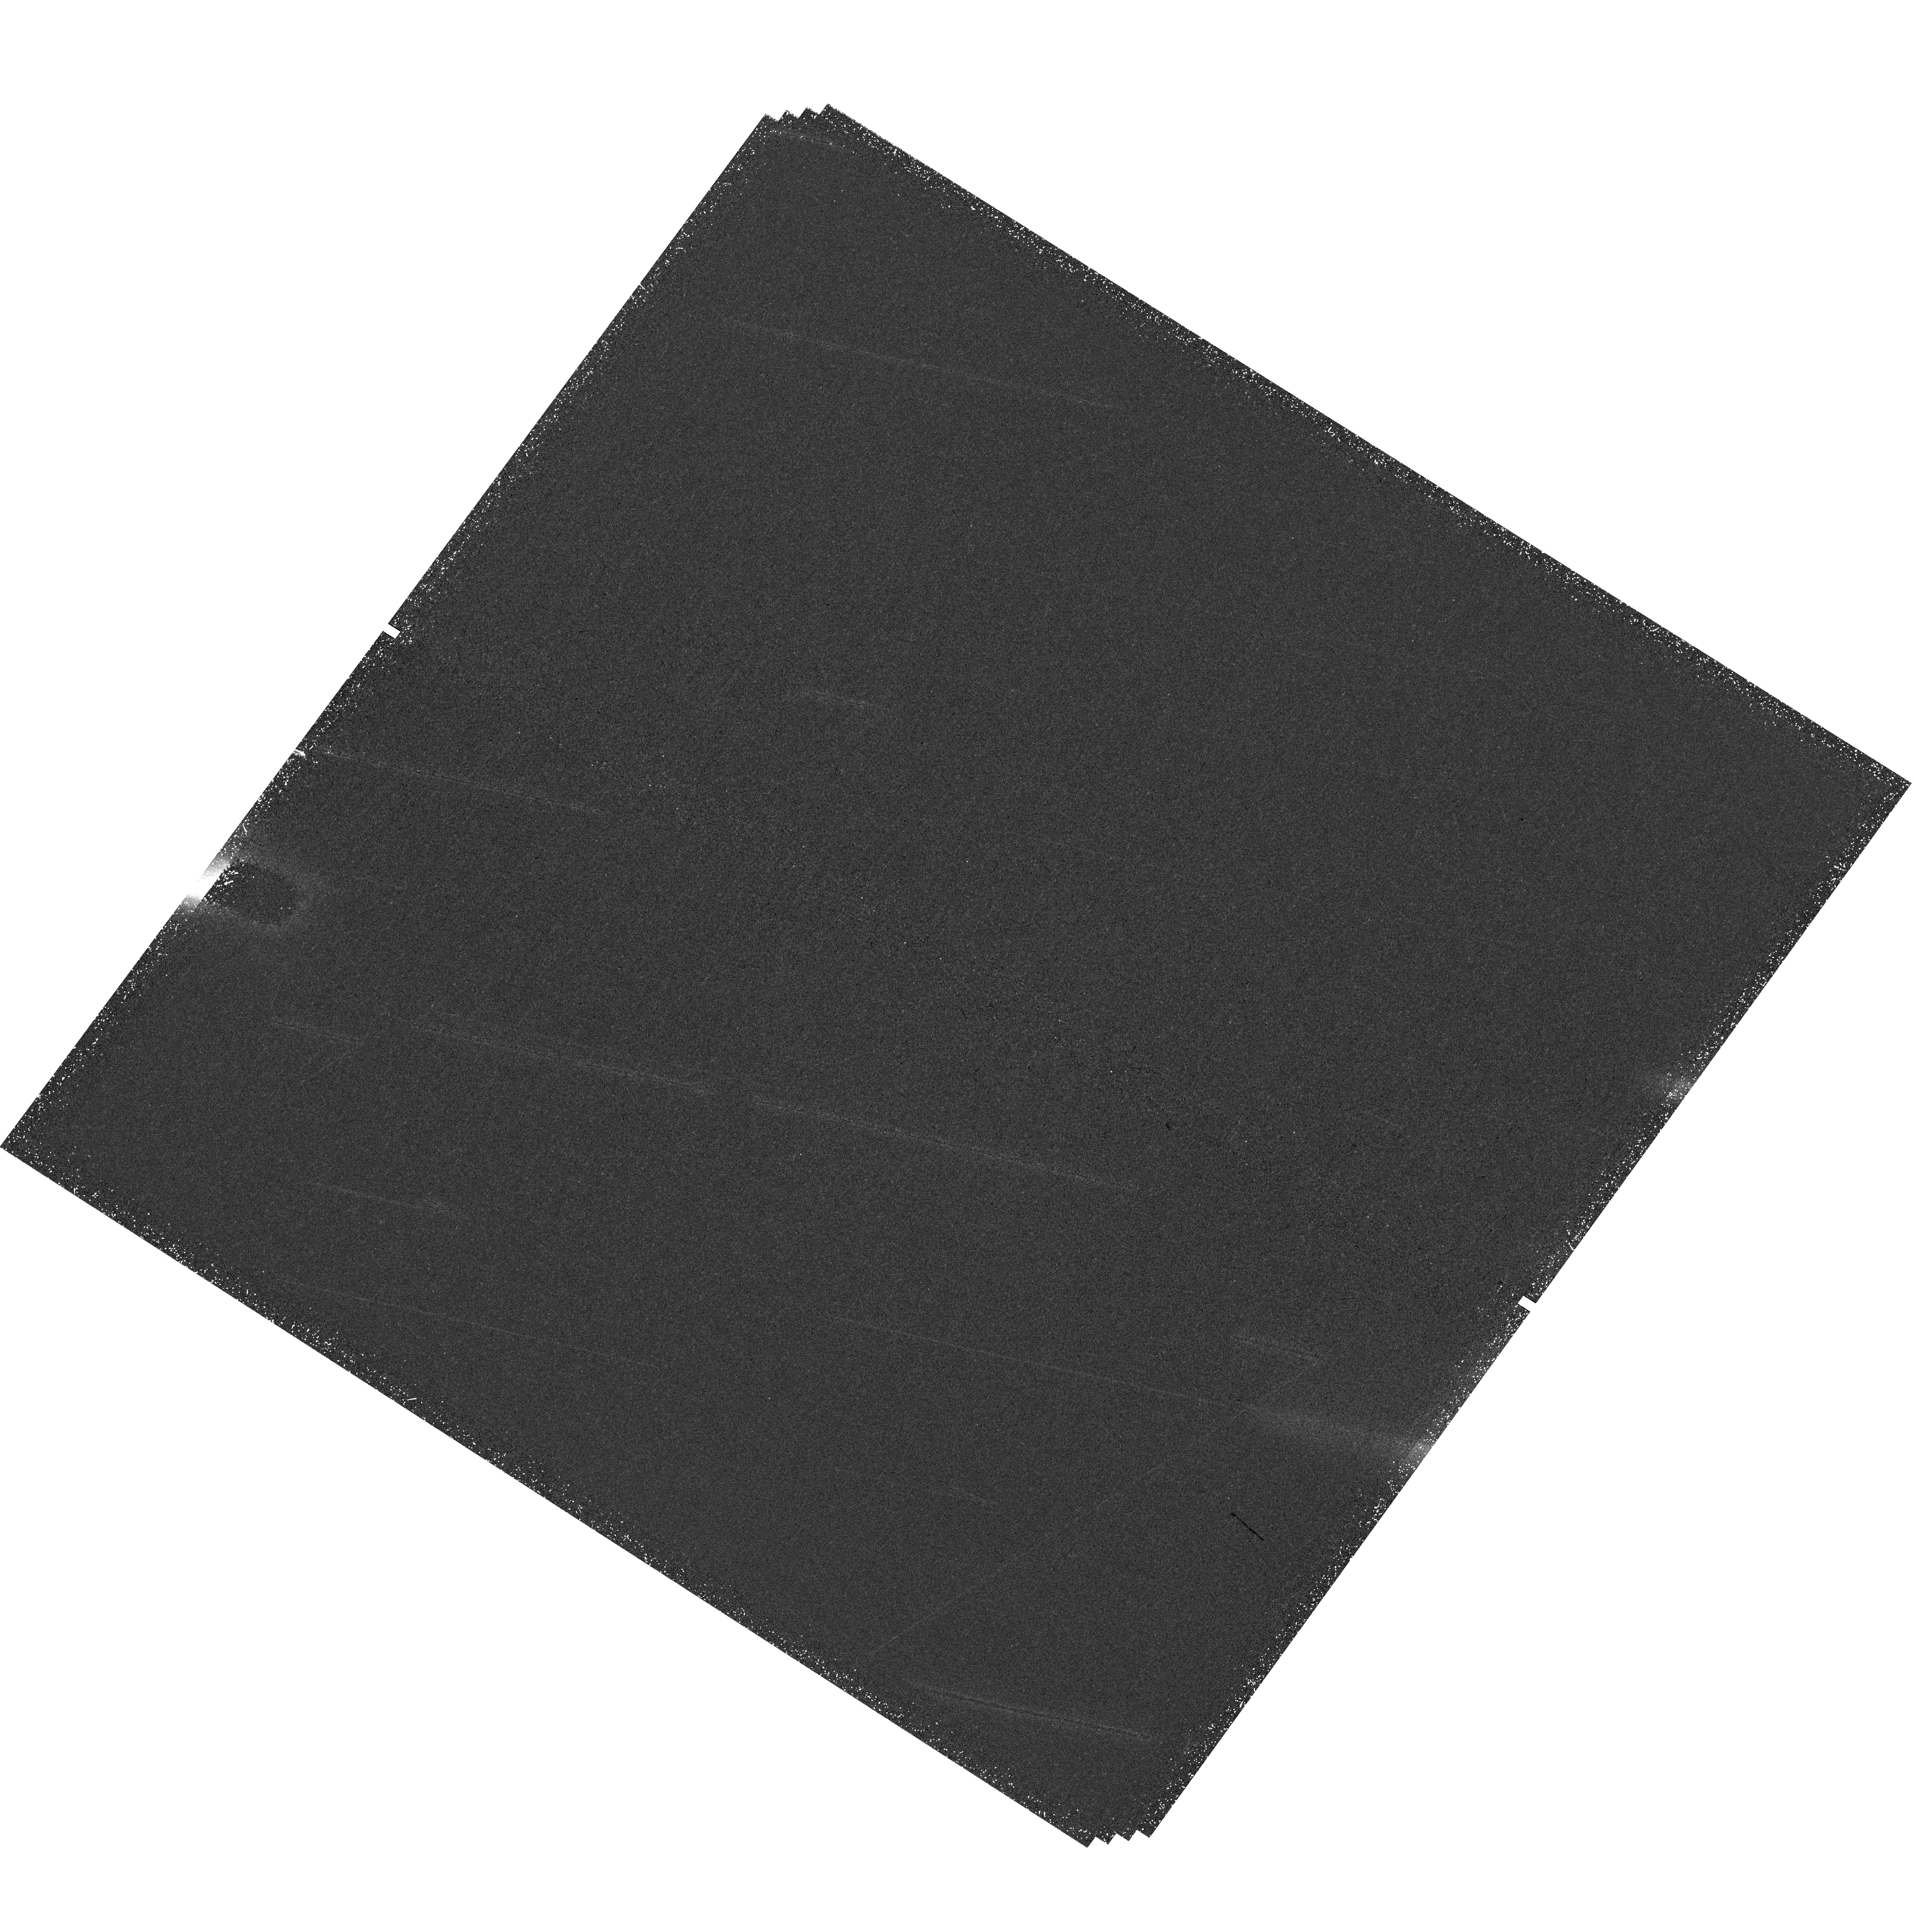
Target: HH7-11
Instrument: WFC3/UVIS
Filter: F673N
Exposure: 1.6 h
Observation ID: hst_15257_02_wfc3_uvis_f673n_idgi02

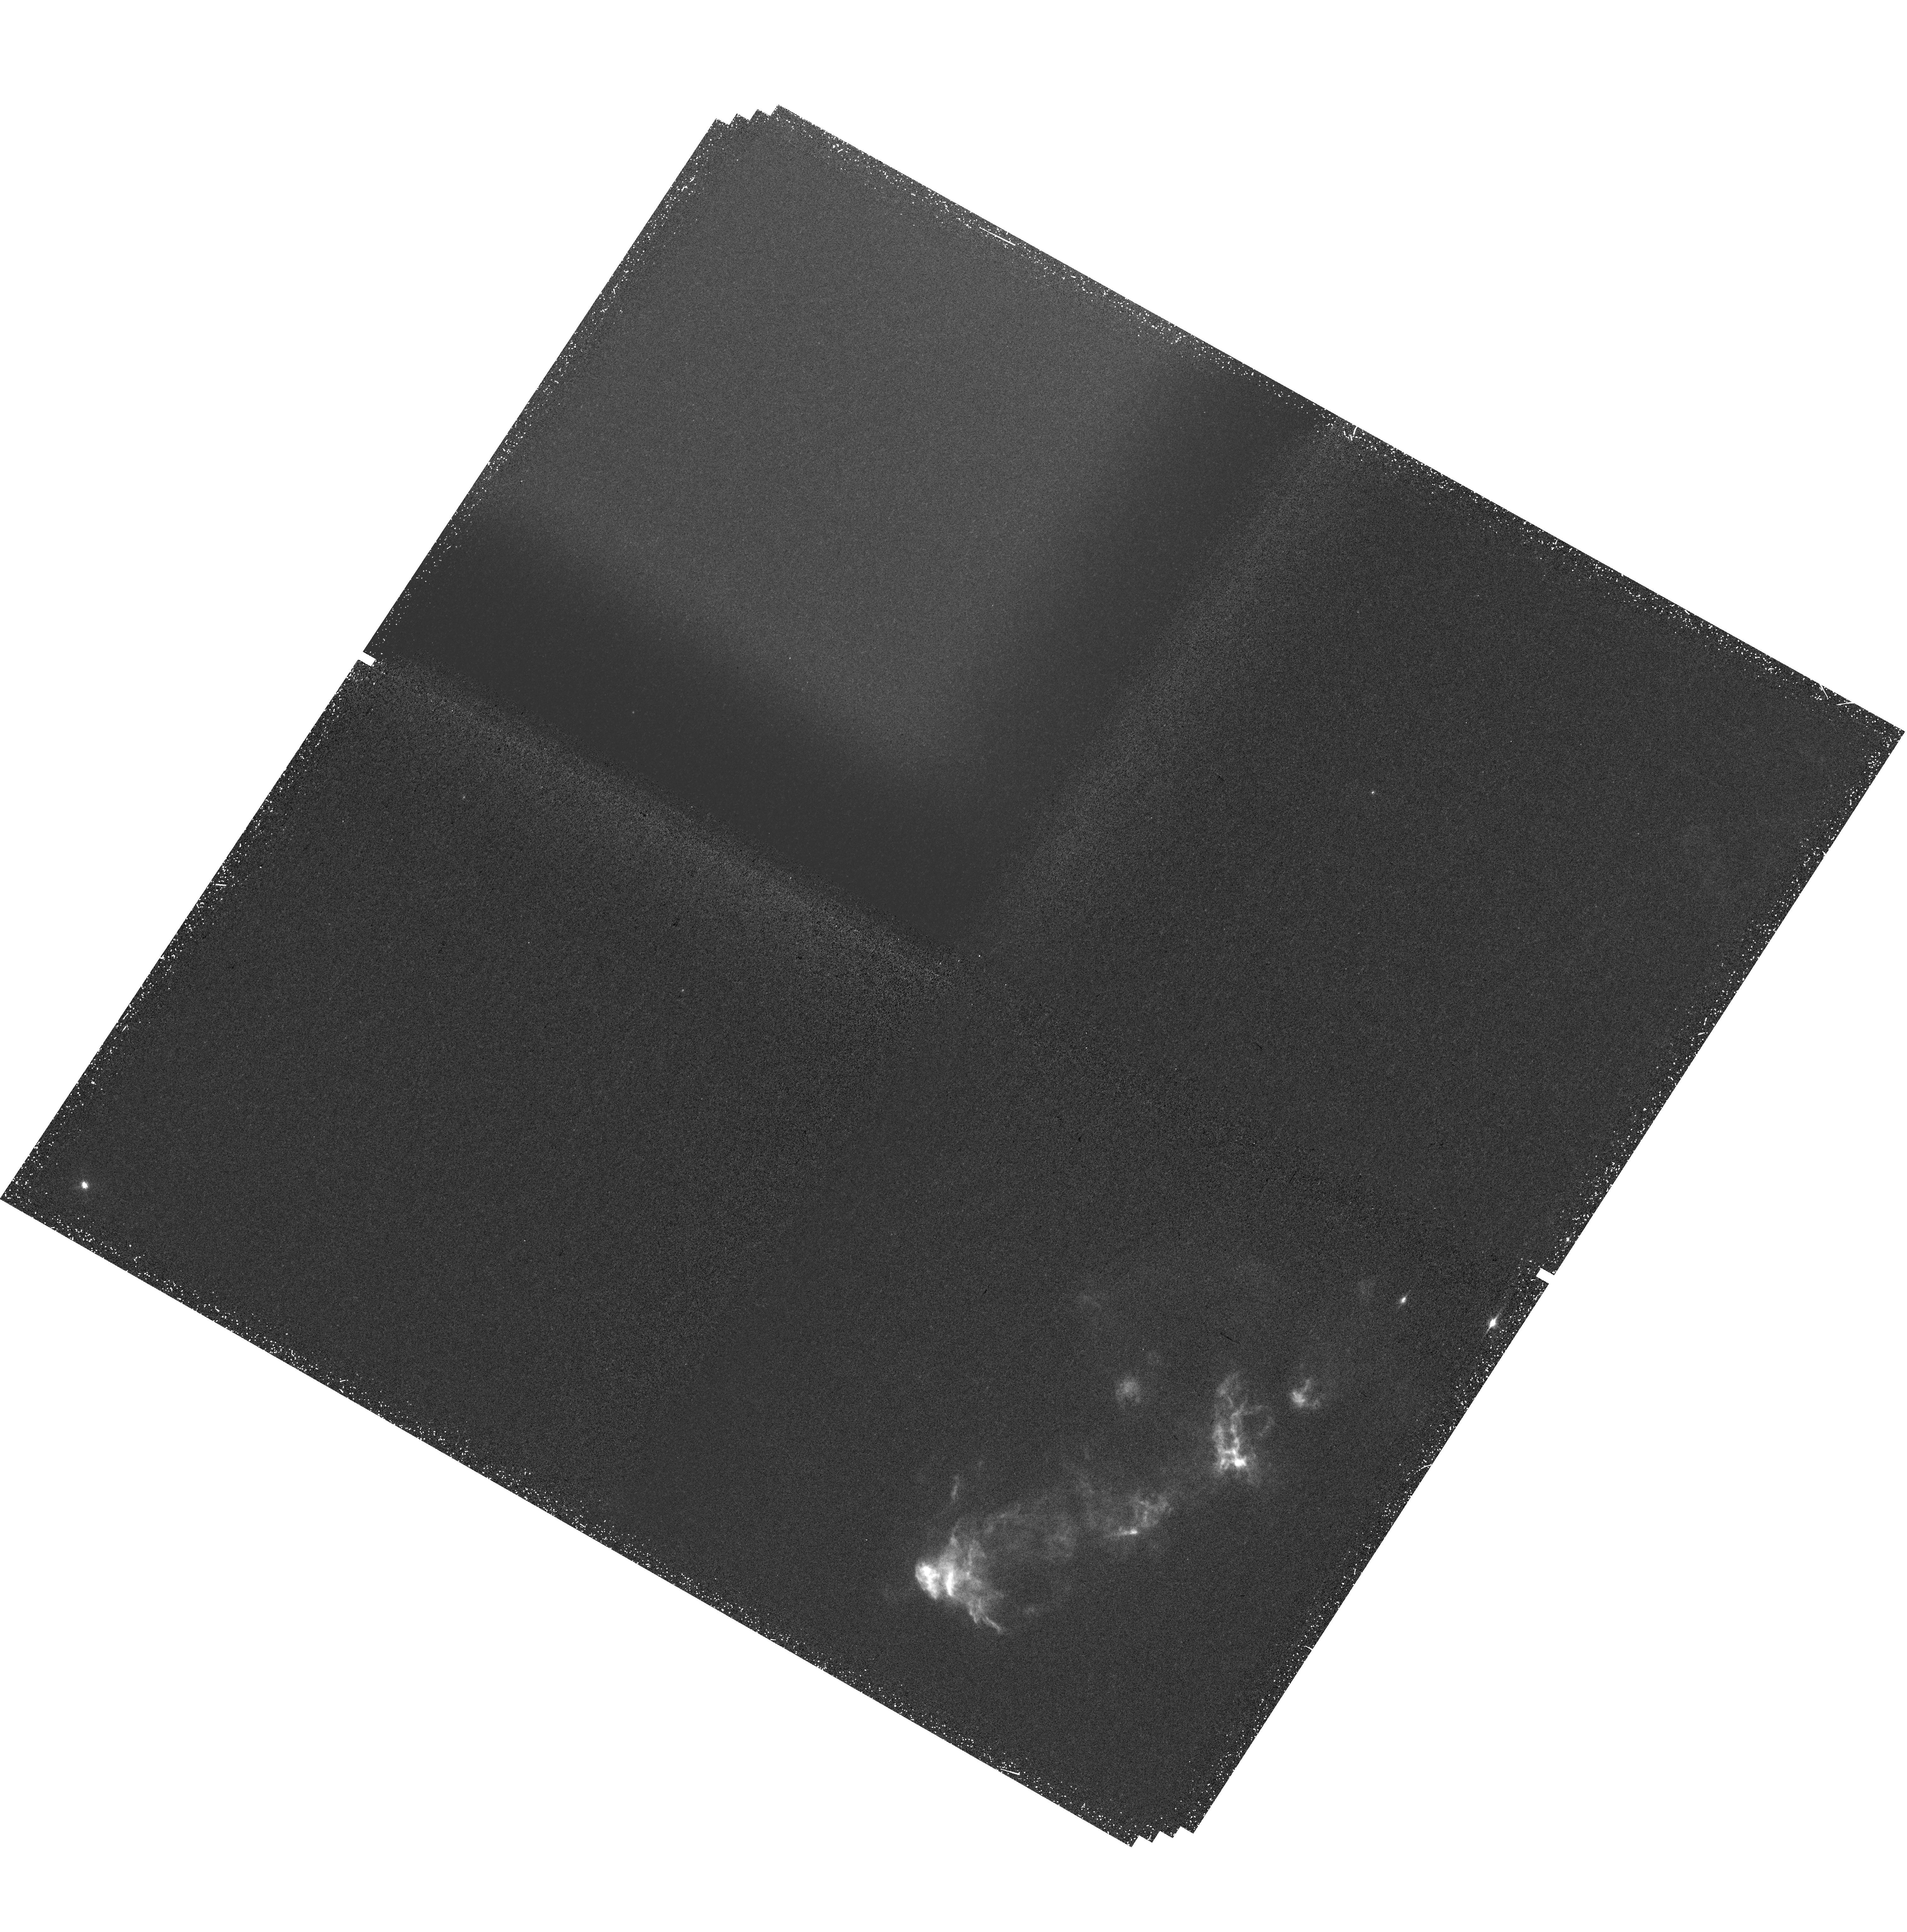
Target: HH7-11QUAD
Instrument: WFC3/UVIS
Filter: FQ672N
Exposure: 1.6 h
Observation ID: hst_15257_05_wfc3_uvis_fq672n_idgi05

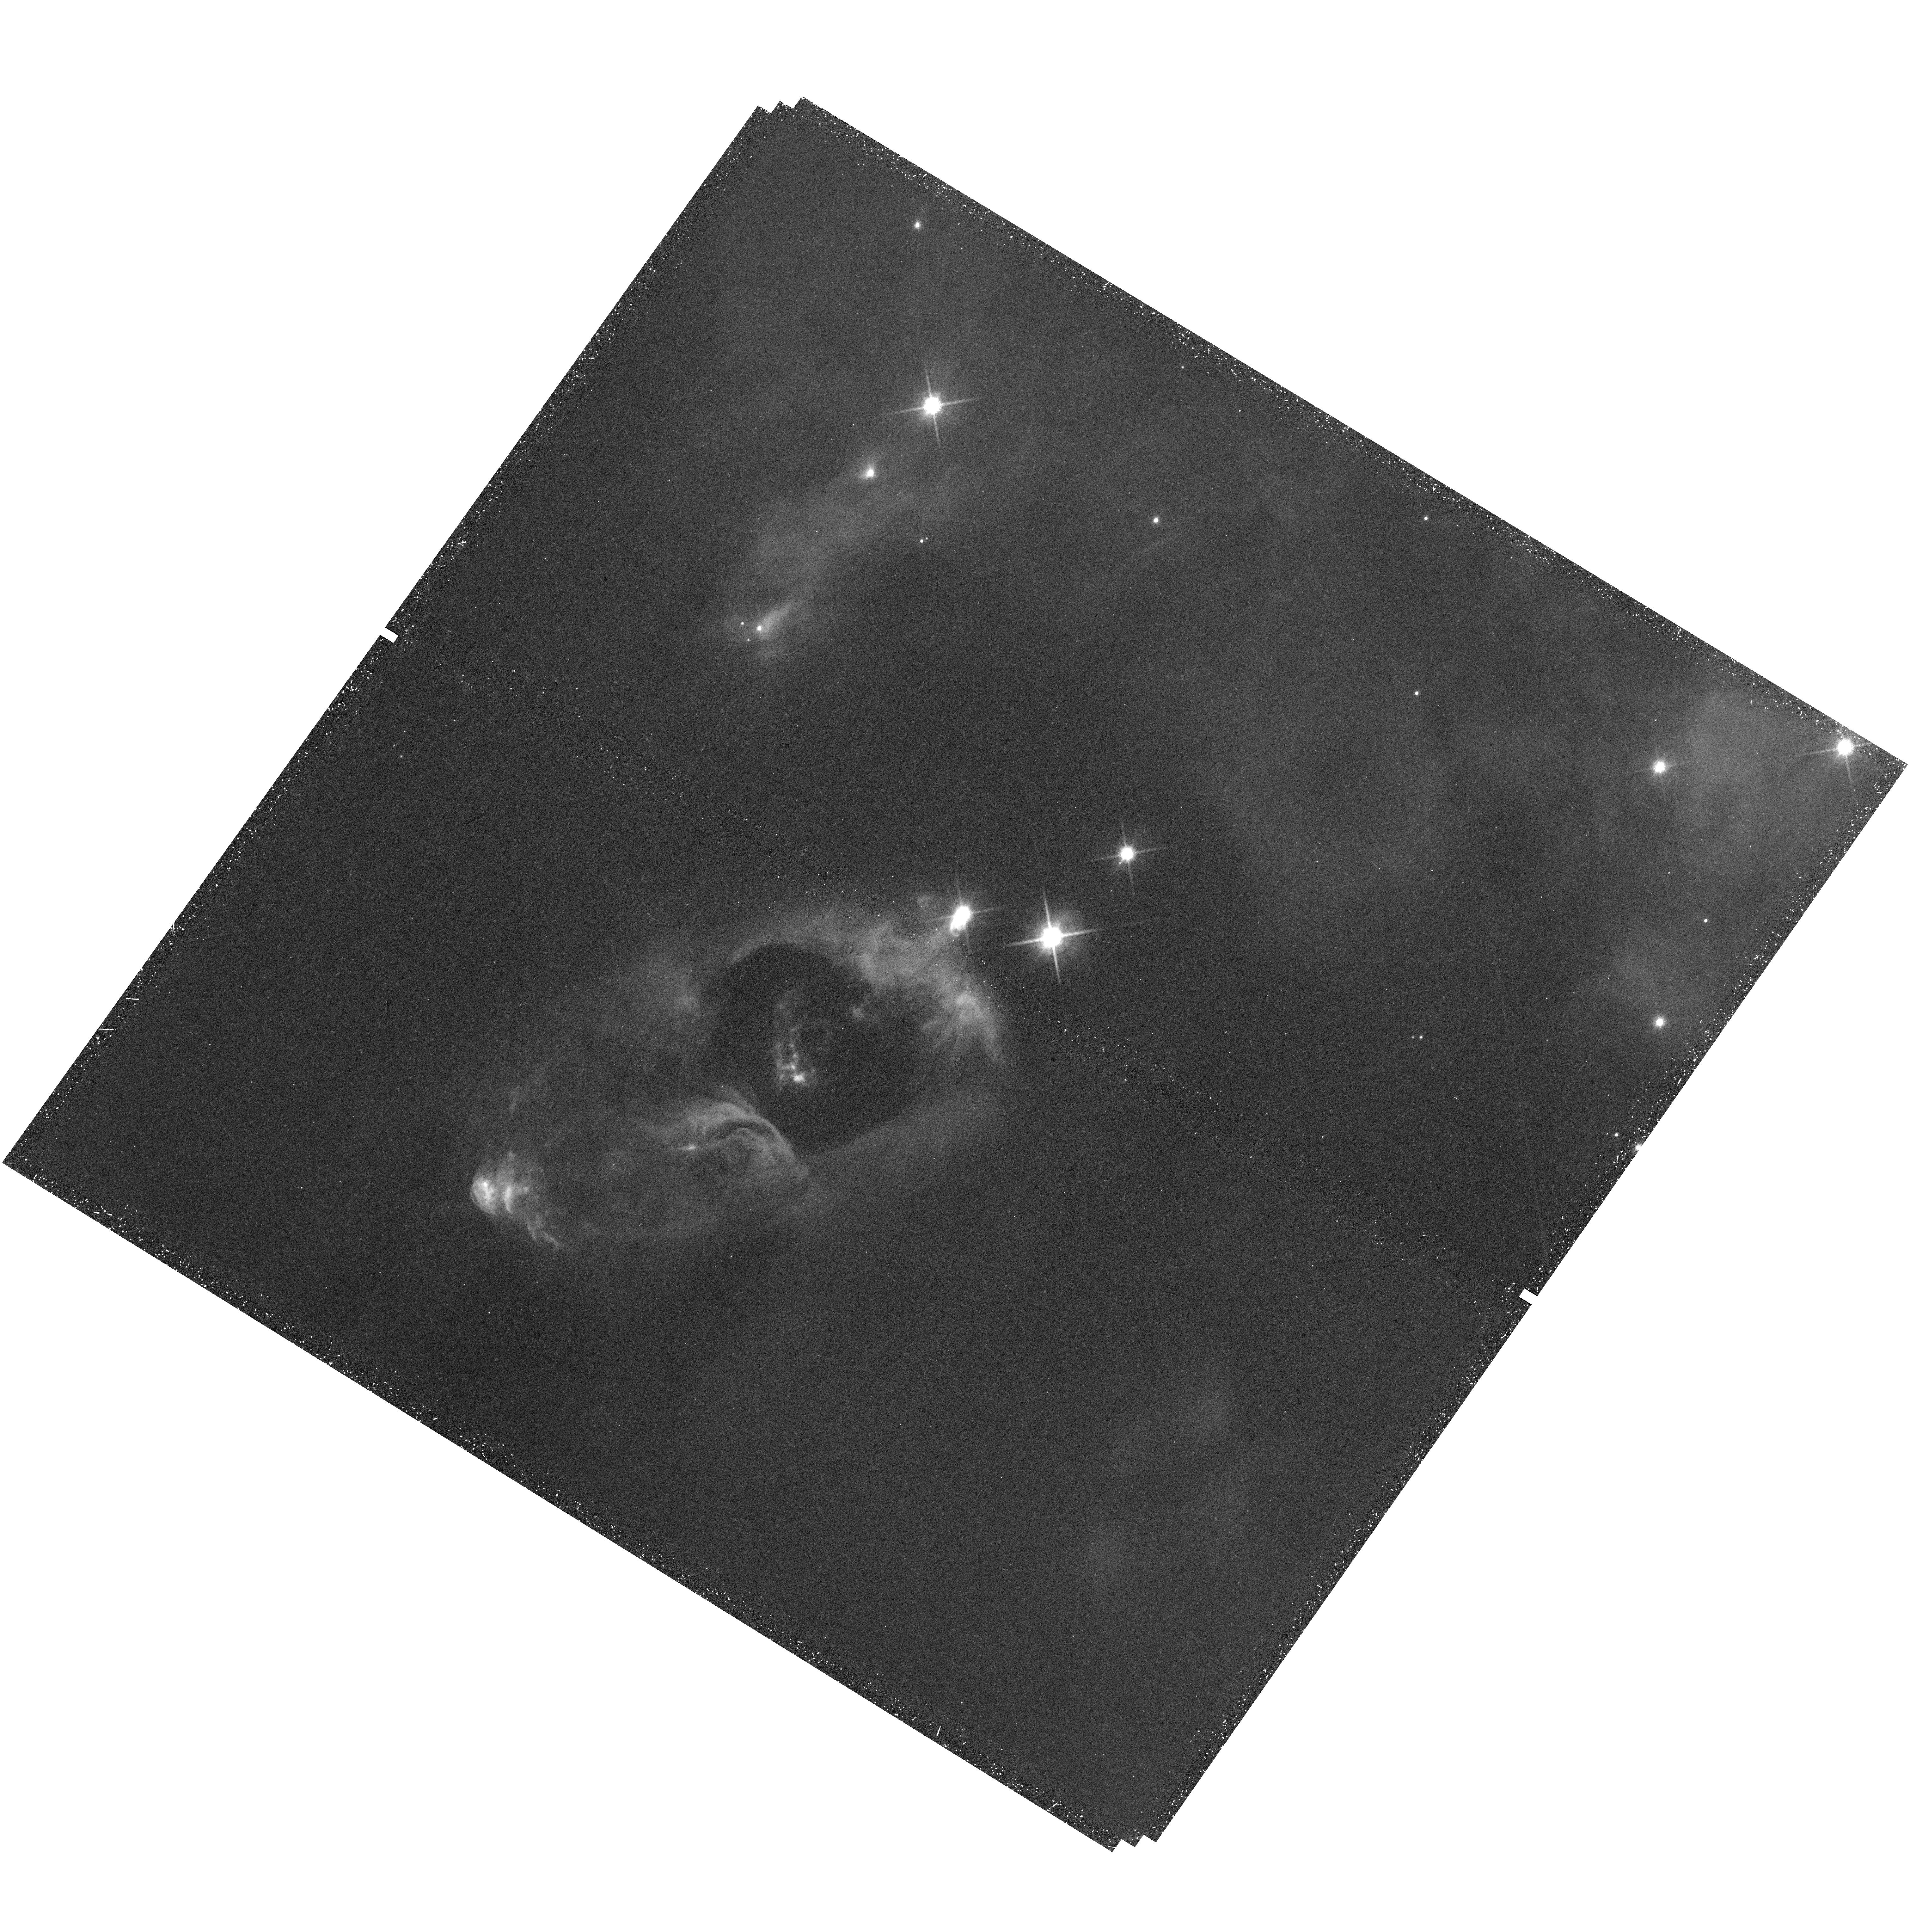
Target: HH7-11
Instrument: WFC3/UVIS
Filter: F850LP
Exposure: 45 min
Observation ID: hst_15257_04_wfc3_uvis_f850lp_idgi04

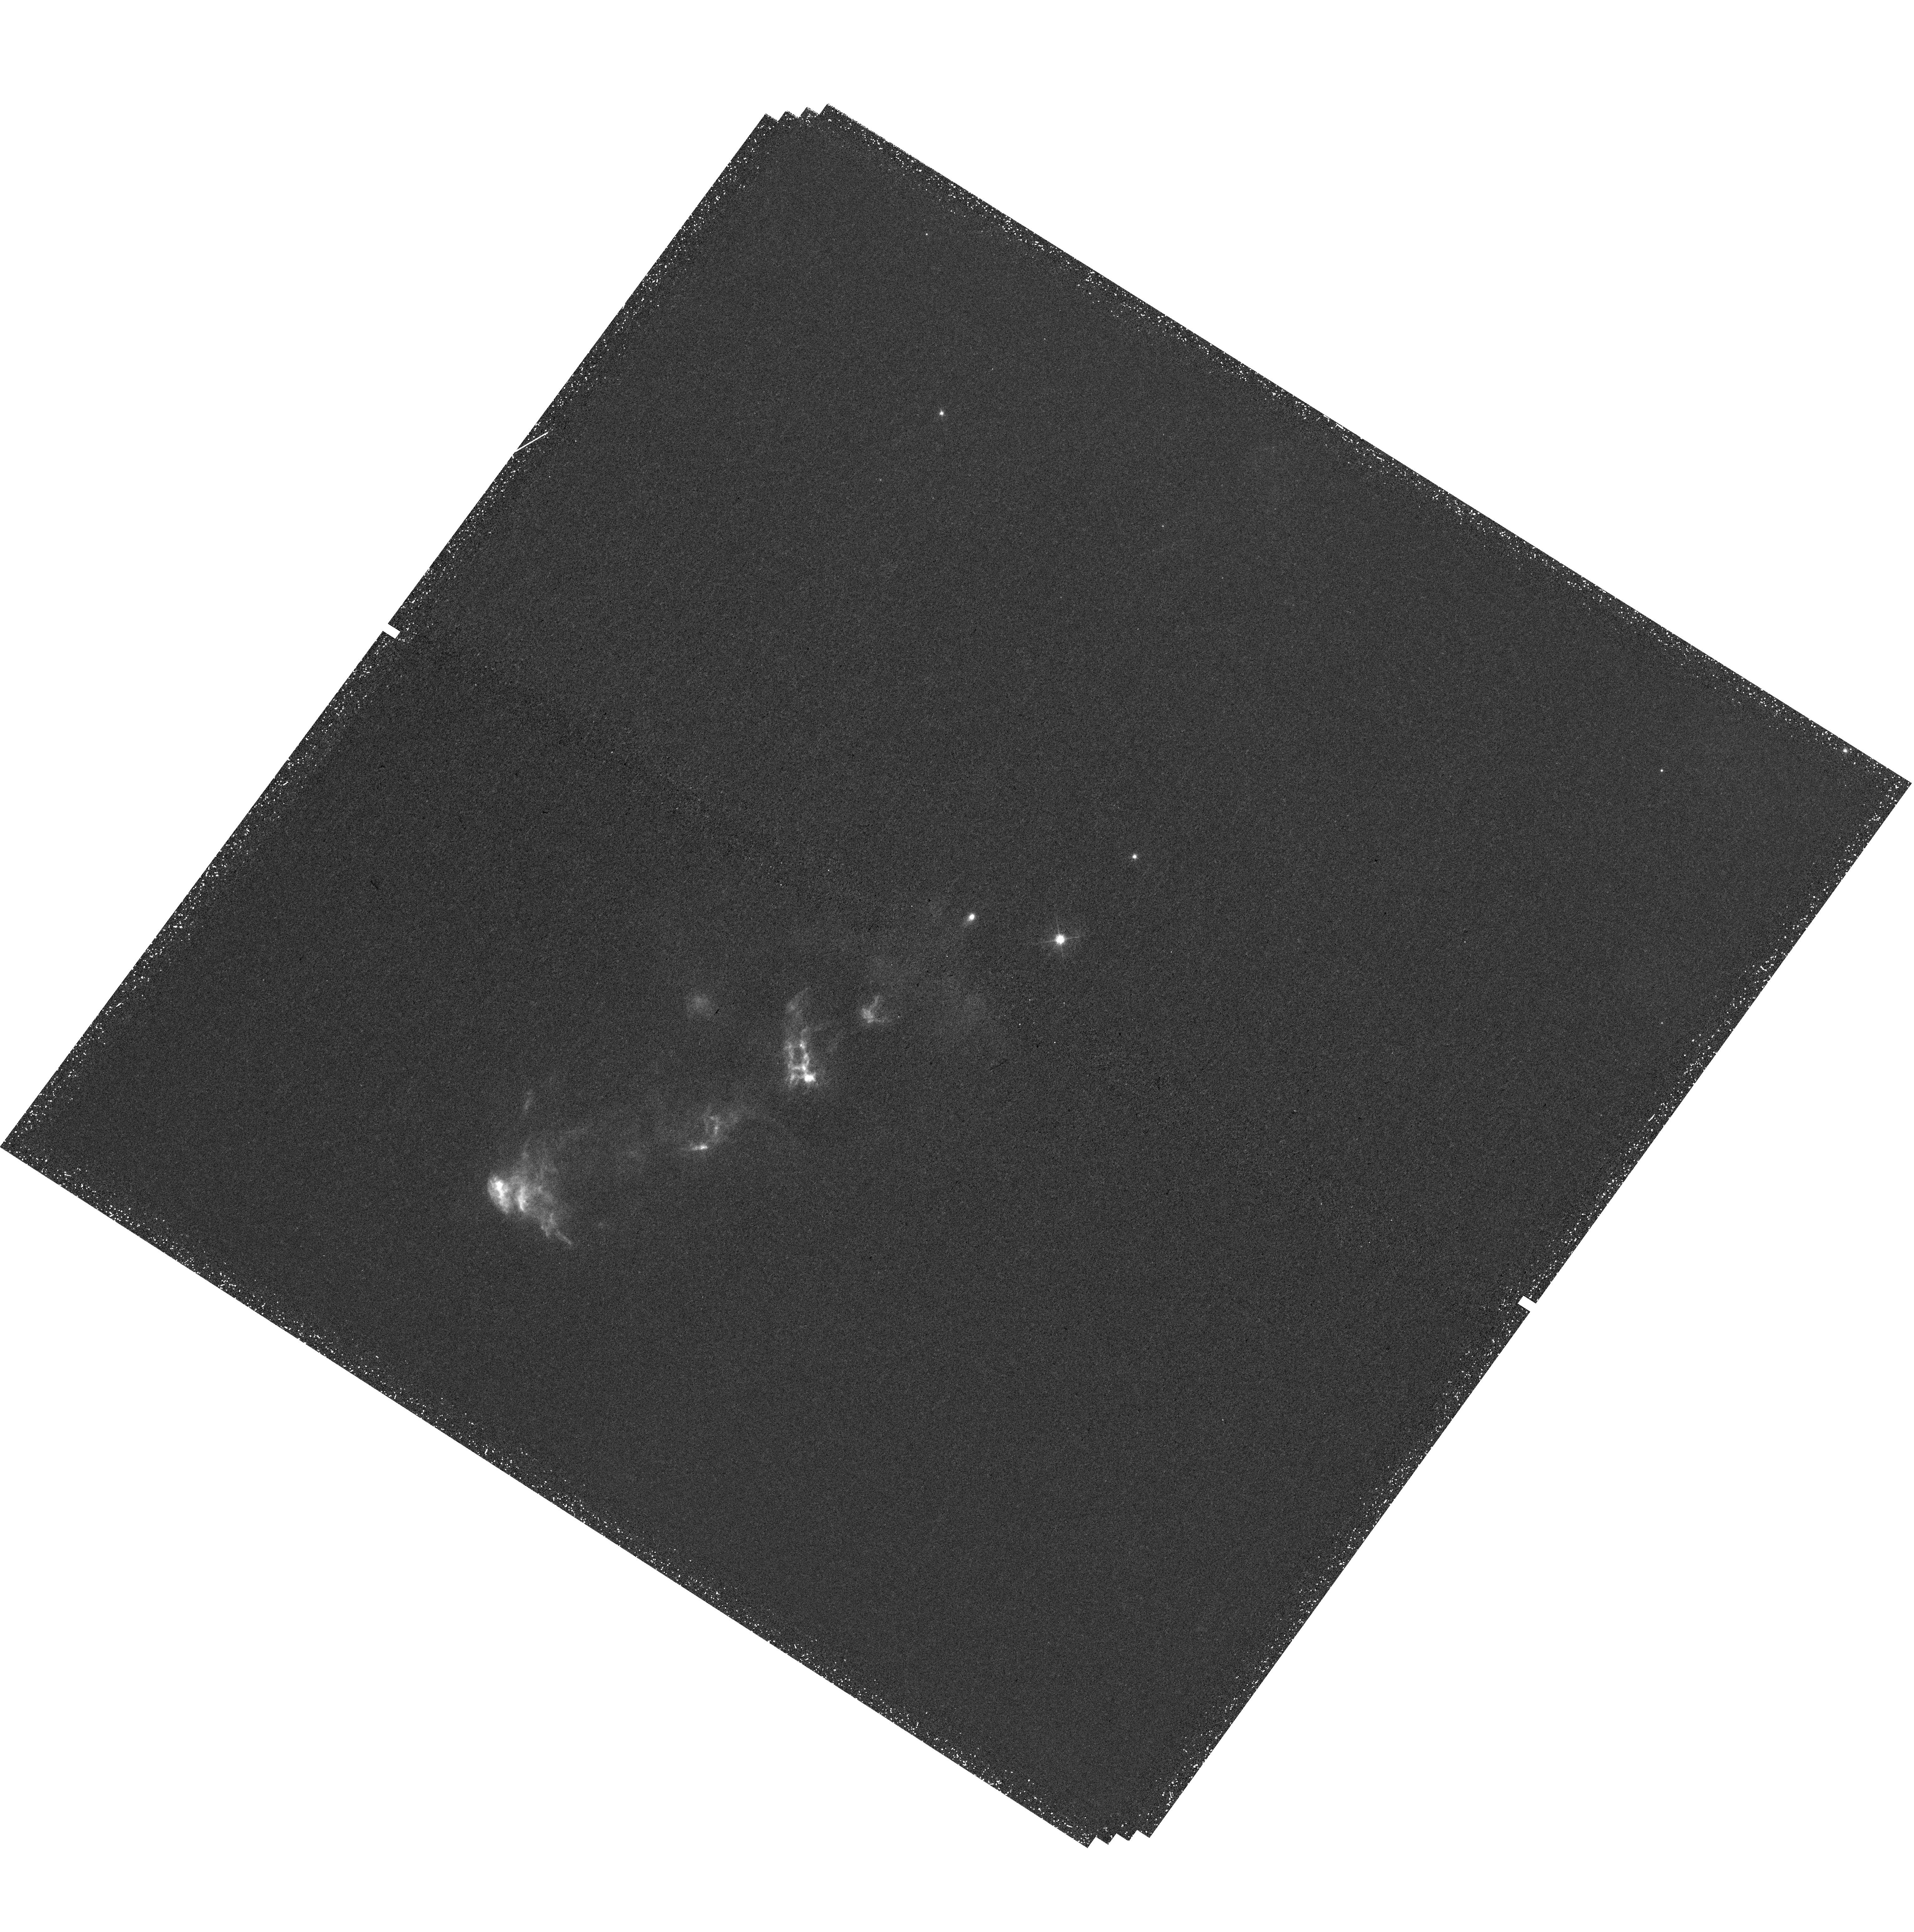
Target: HH7-11
Instrument: WFC3/UVIS
Filter: F631N
Exposure: 1.6 h
Observation ID: hst_15257_03_wfc3_uvis_f631n_idgi03

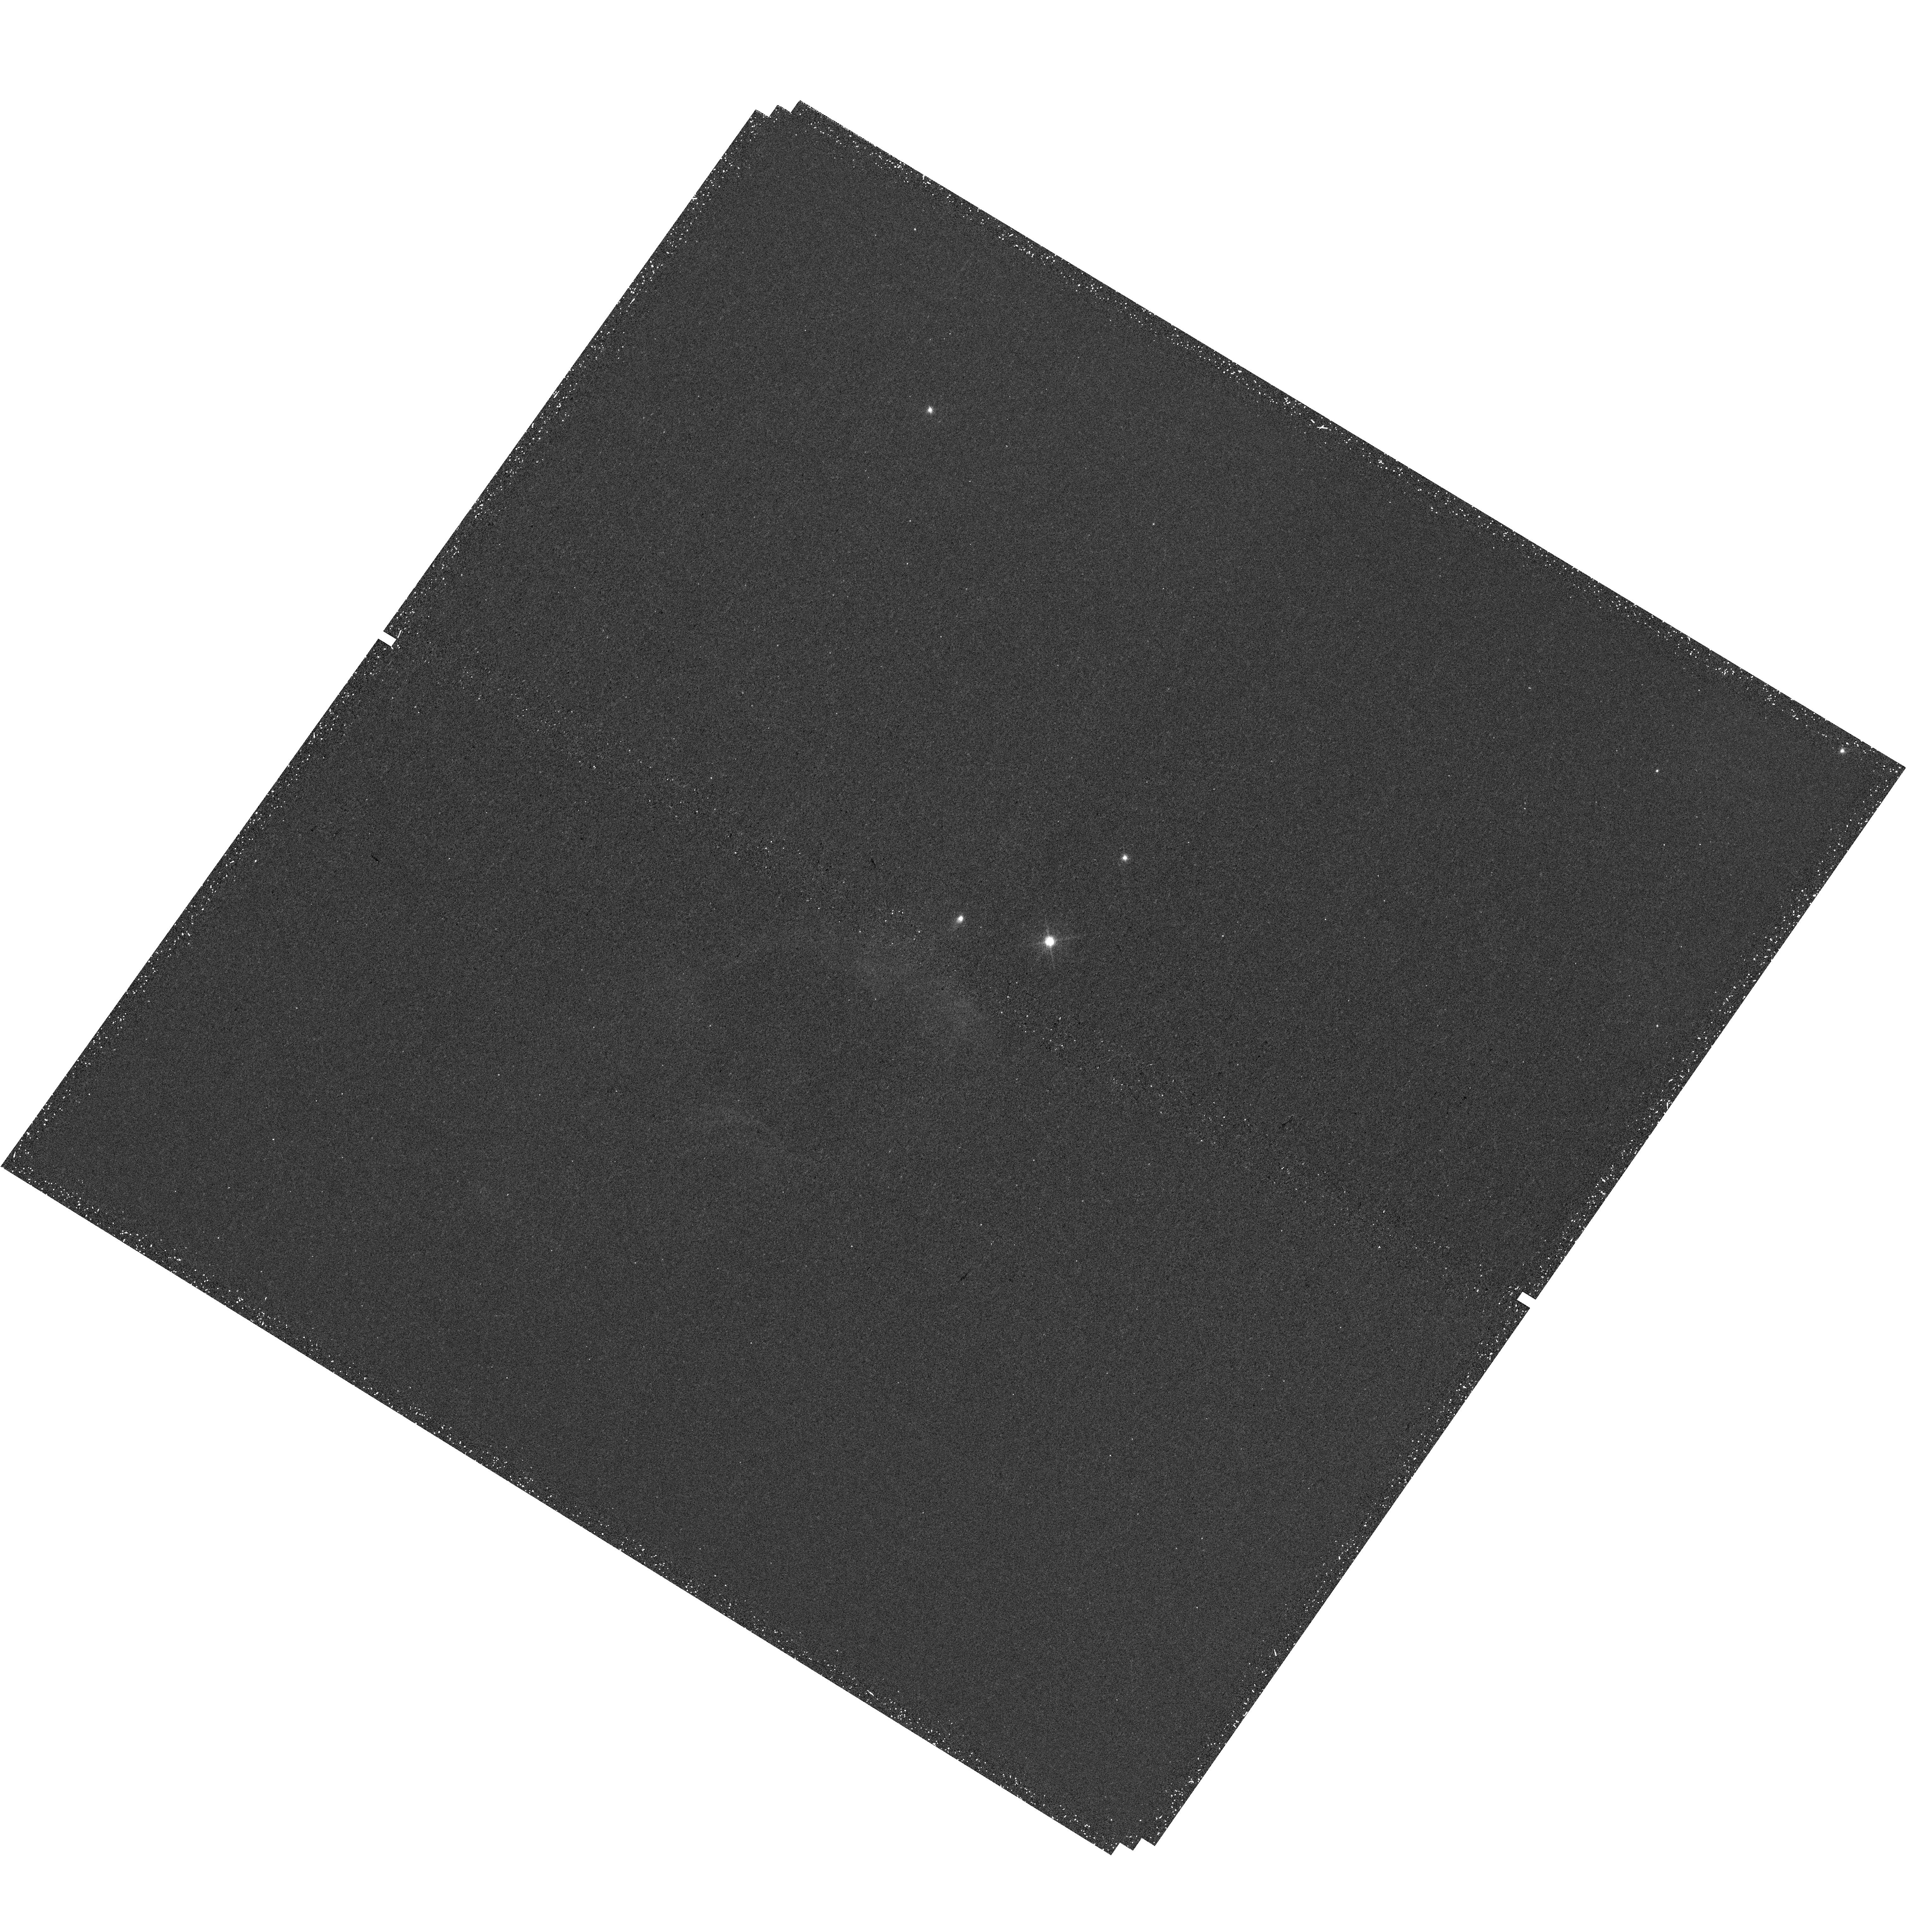
Target: HH7-11
Instrument: WFC3/UVIS
Filter: F645N
Exposure: 46 min
Observation ID: hst_15257_04_wfc3_uvis_f645n_idgi04

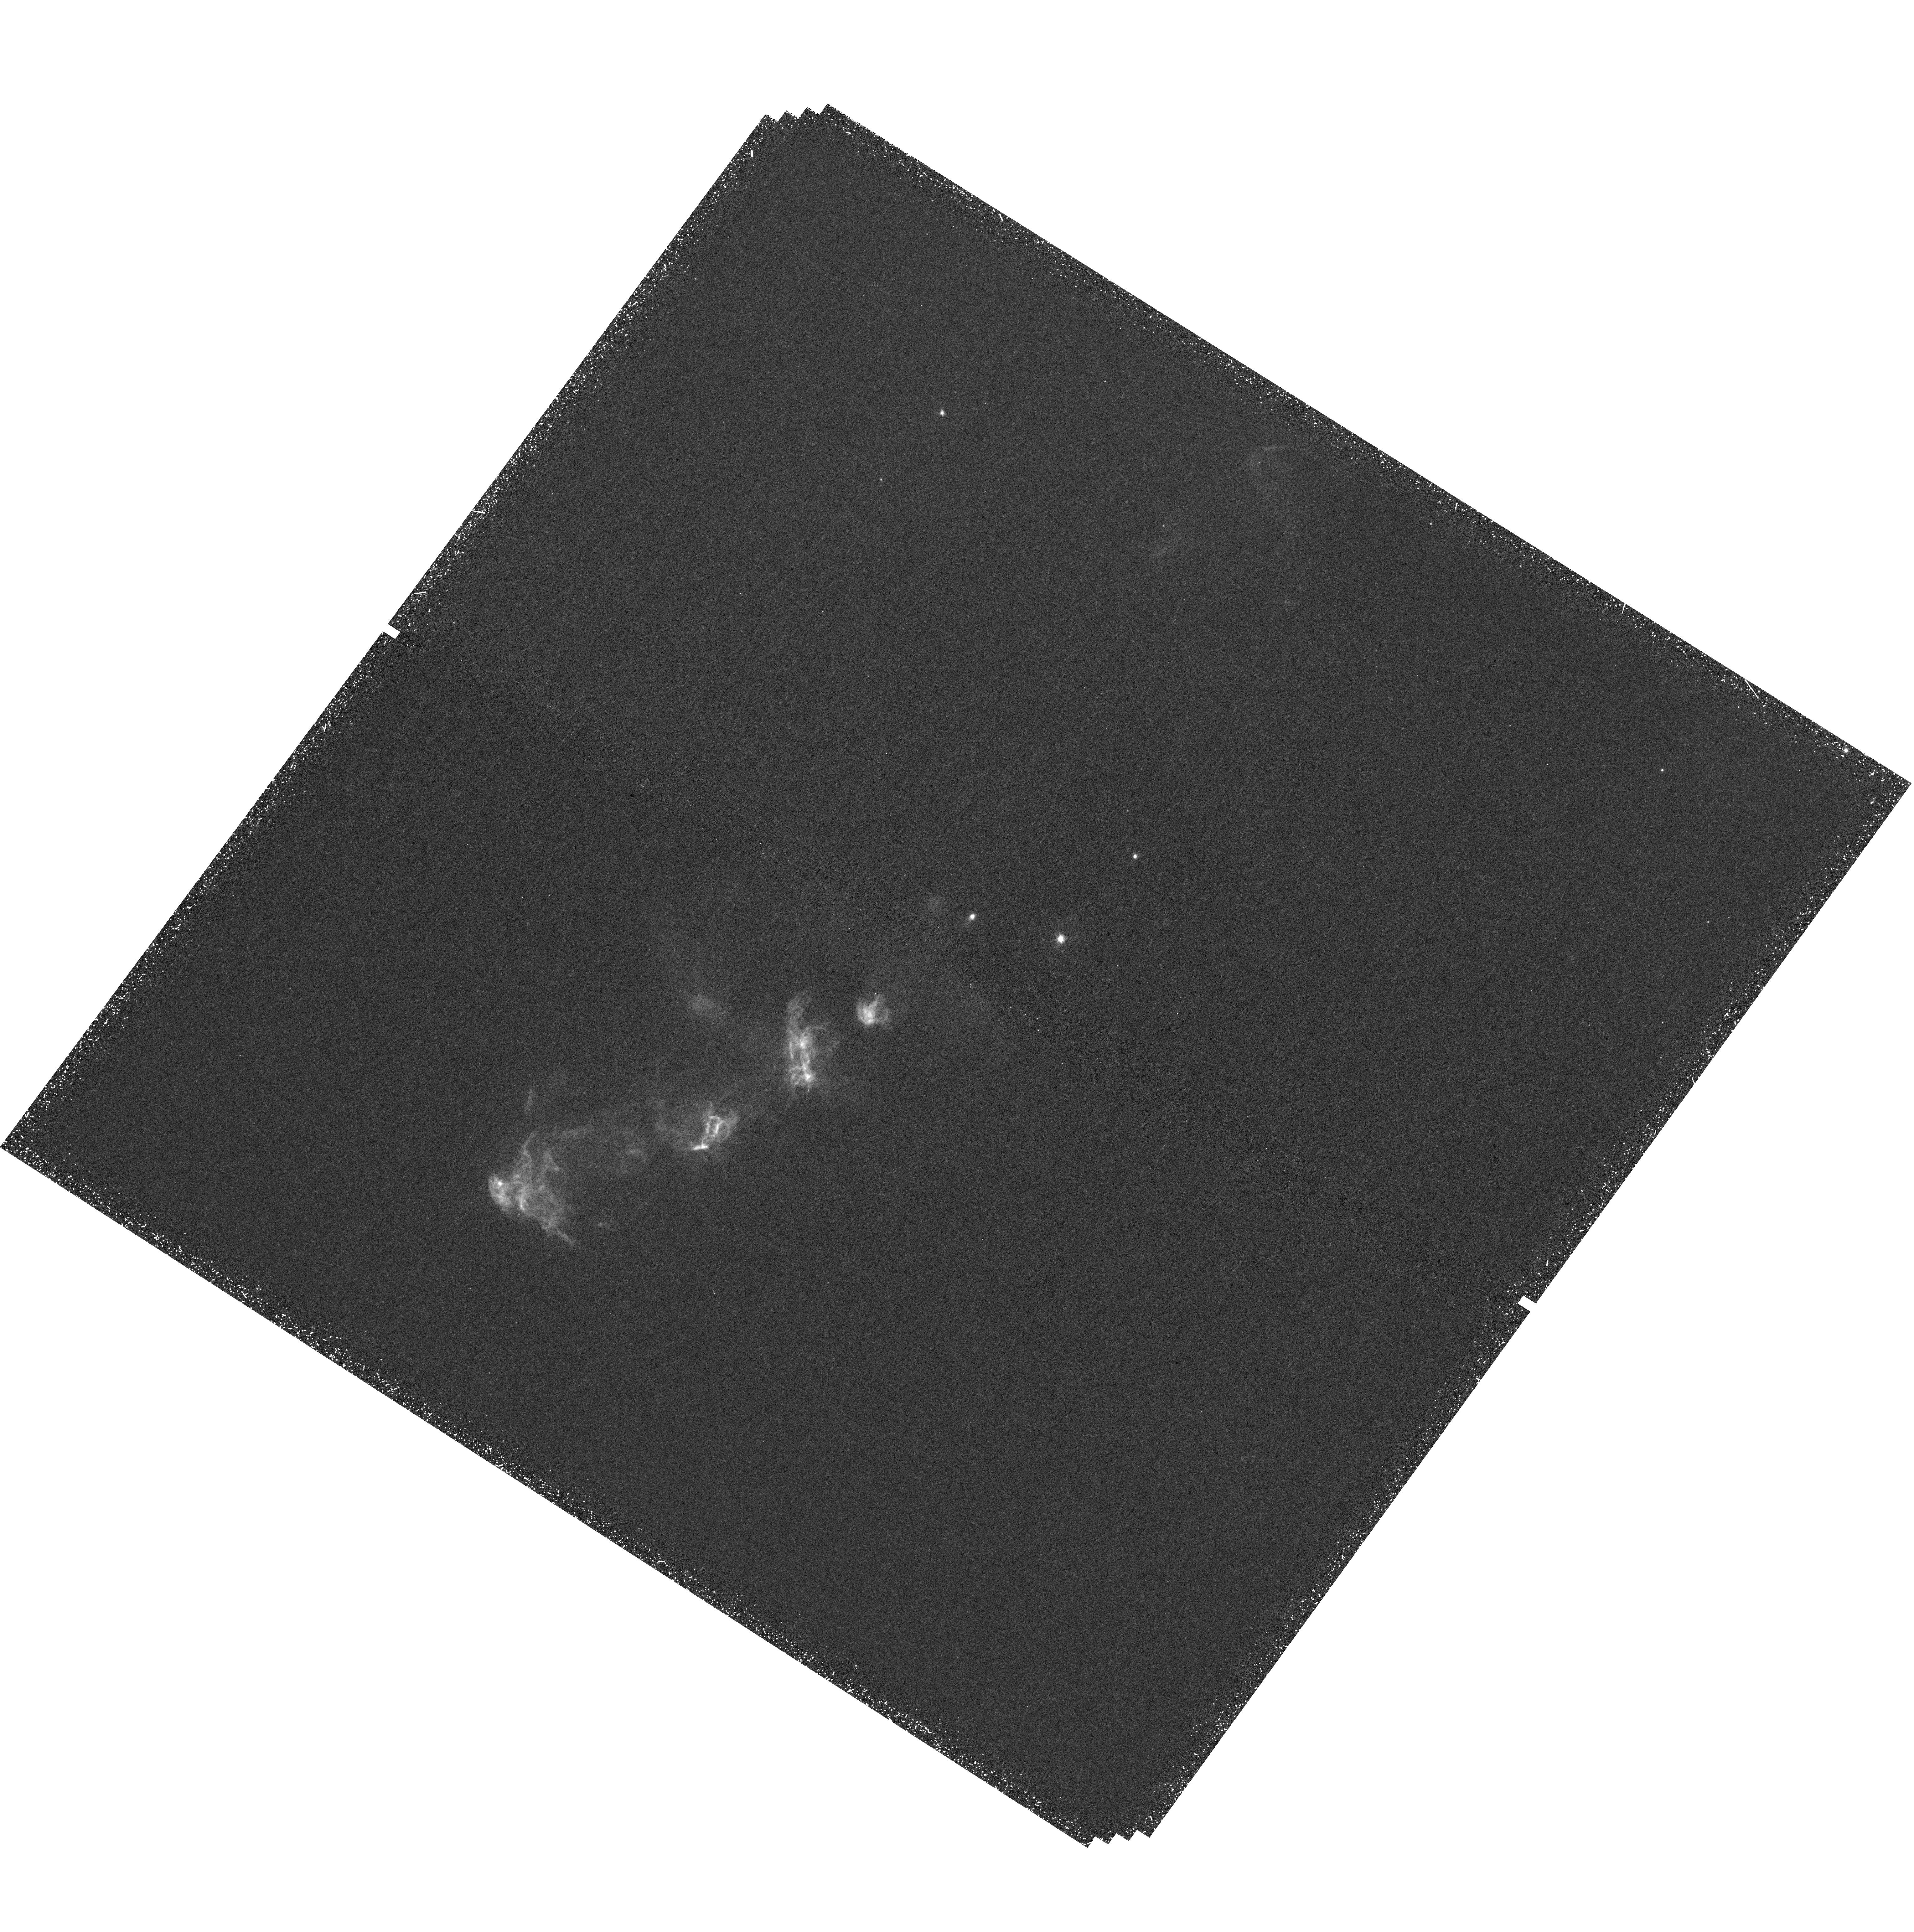
Target: HH7-11
Instrument: WFC3/UVIS
Filter: F656N
Exposure: 1.6 h
Observation ID: hst_15257_01_wfc3_uvis_f656n_idgi01

Proper Motions, Shear, Mass-Loss Rates and C-Shocks in the HH 7-11 Jet (PI: Hartigan, Patrick)

We propose to obtain the first complete set of narrow band HST images of the iconic HH 7-11 protostellar jet. Owing to positional errors, both previous attempts to image the system failed to capture the HH 7 bow shock, arguably the best example we have of a well-resolved, strong shock in molecular gas. The proposed observations will tie together the optical and the IR emission in HH 7 and establish whether the molecular gas is heated by a continuous shock or a jump shock, physics of direct relevance to upcoming JWST observations of protostars. HST is needed to measure proper motions, to detect offsets between H-alpha and the forbidden lines that define the directions of shock propagation throughout the flow, and to resolve small scale structures present in the previous images. The portions of the jet imaged in 1995 and 1998 show several curious features, including two `rings' that may result from the jet penetrating through preexisting sheets or filaments. I f this explanation is correct, the shocks in the rings will have expanded perpendicular to the axis of the jet by measurable amounts in the last 20 years. Any shear or entrainment along the jet will manifest itself as differential motions in the shocked gas. Our proposal employs a WFC3 quad filter to measure electron densities at each pixel. Combined with proper motion measurements, these observations will allow us to separate jet material from shocked gas along the cavity, observe dynamical instabilities if they exist behind the shock, and assess the accuracy of simple mass loss calculations that depend solely upon integrated line luminosities.